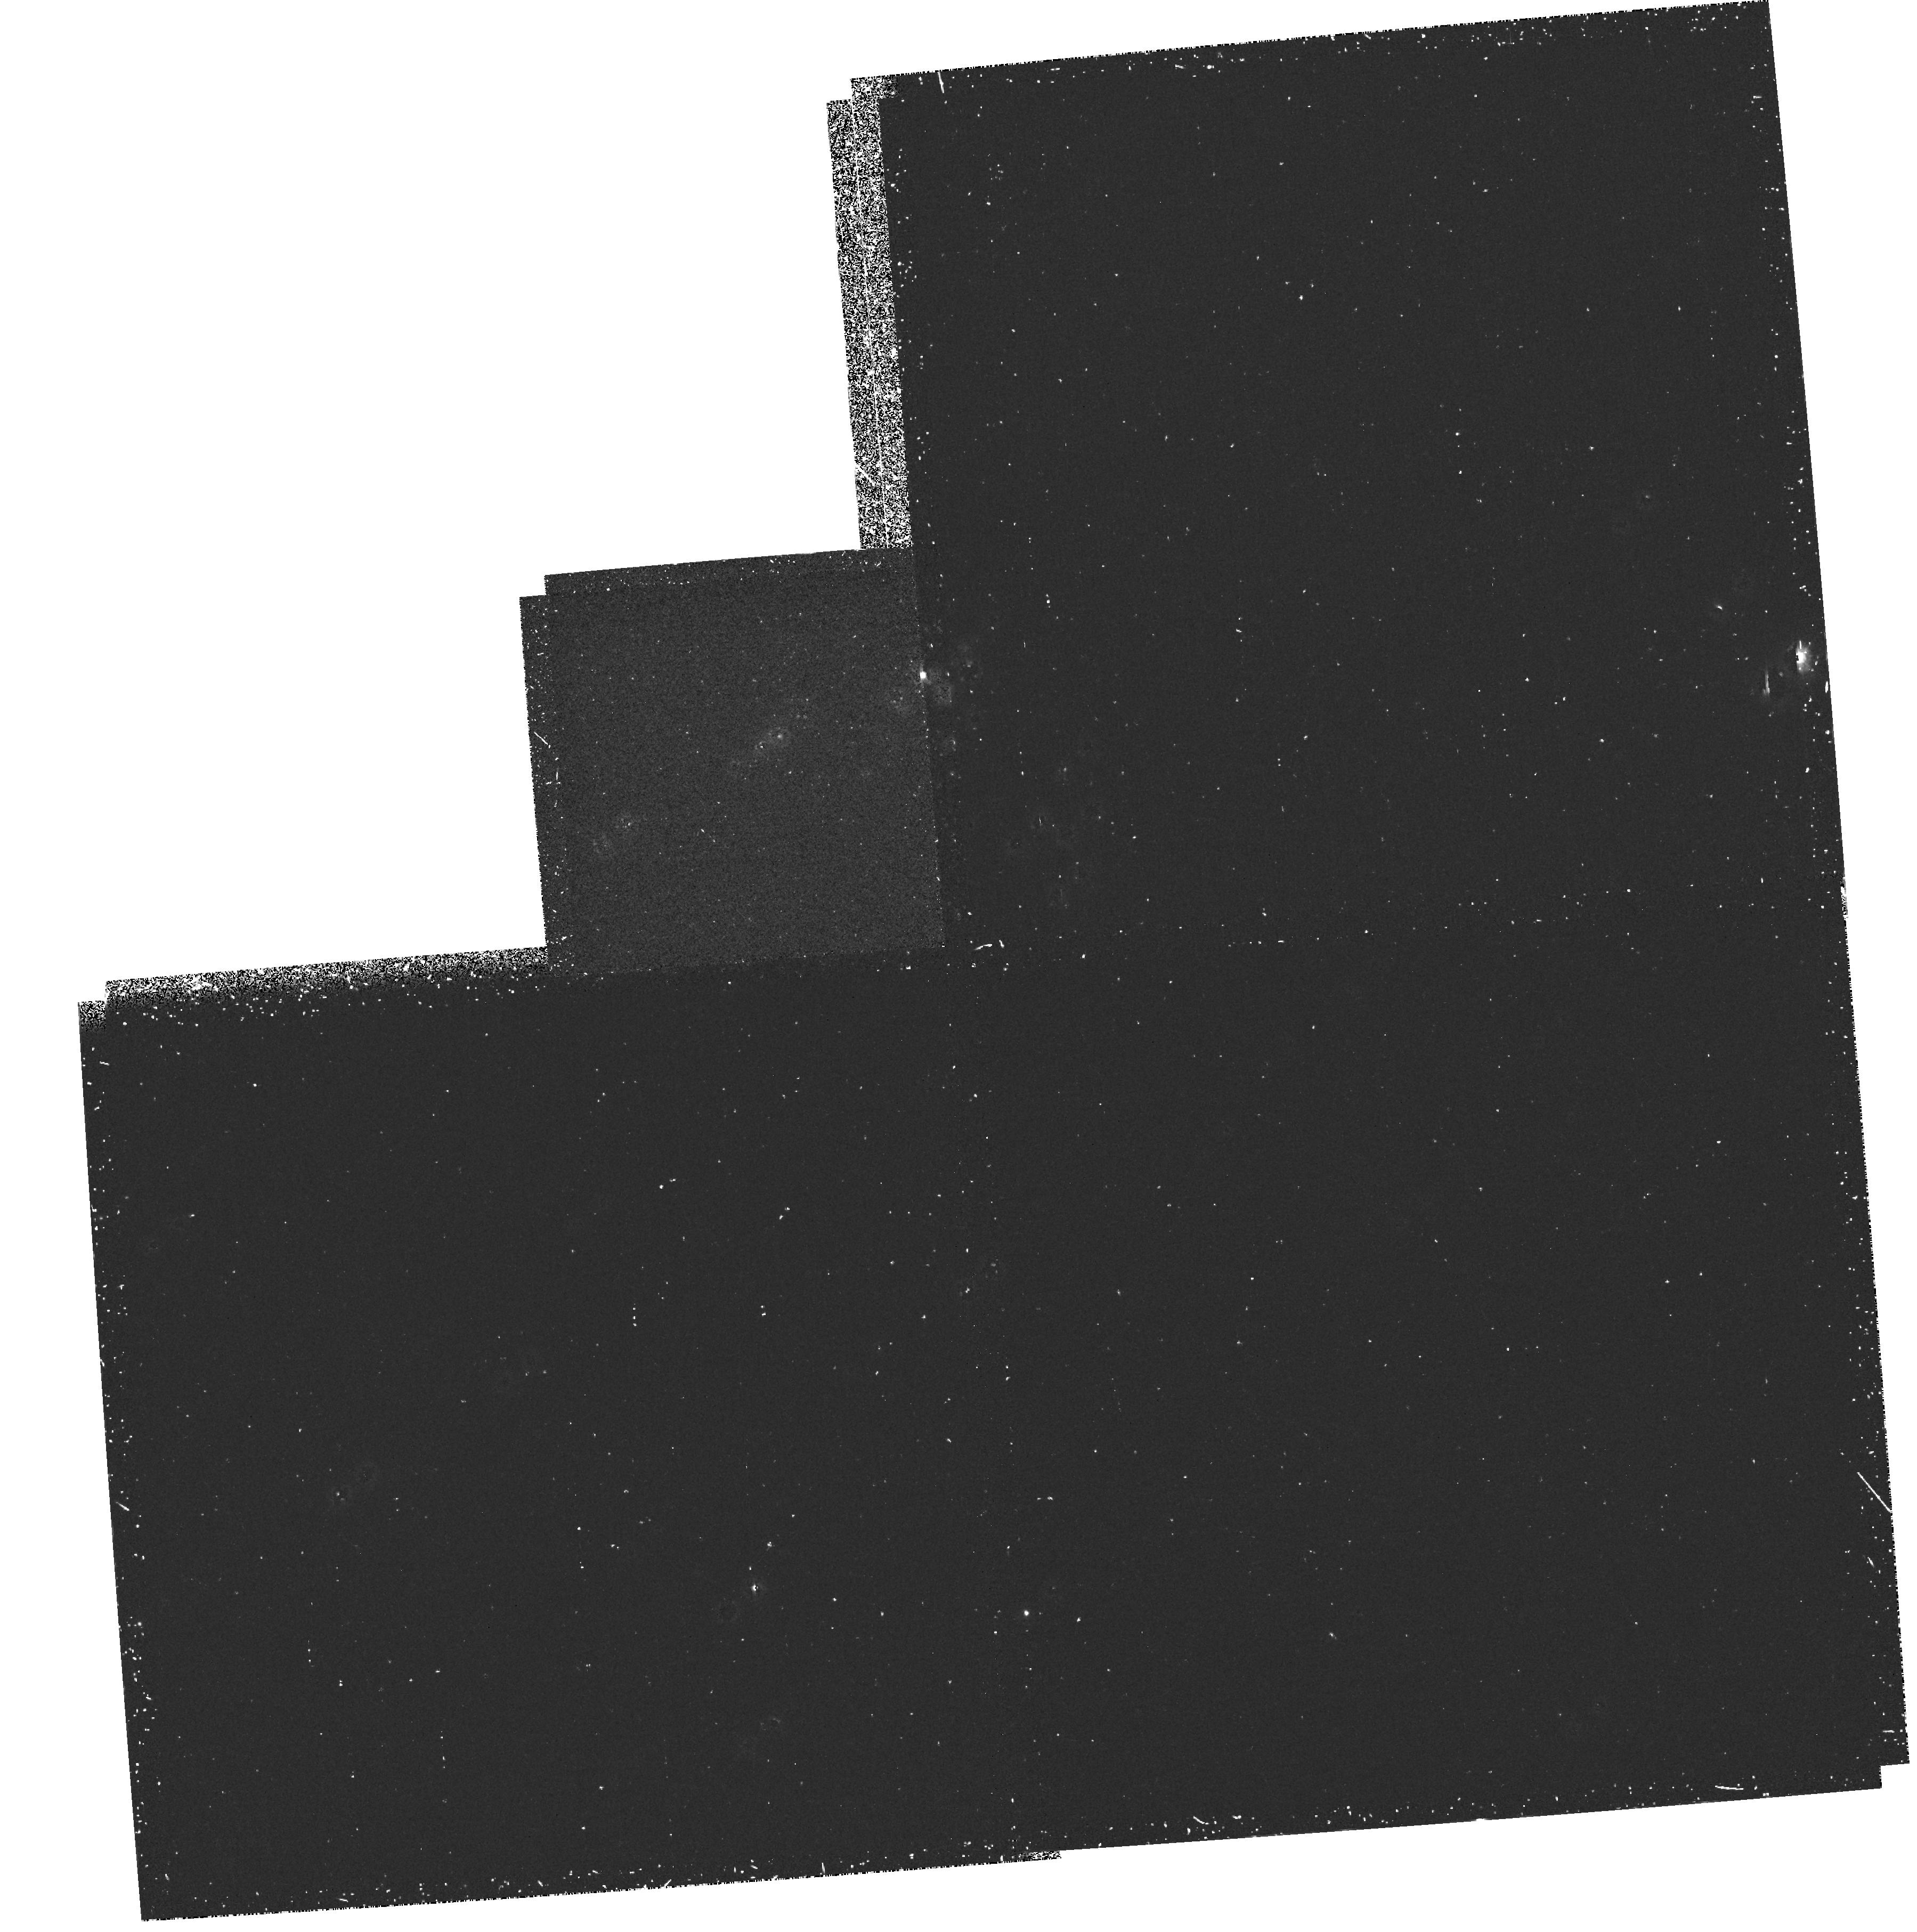
Target: SN1987A. Instrument: WFPC2/PC. Filter: F255W. Exposure: 40 min. Observation ID: hst_5203_01_wfpc2_pc_f255w_u25301

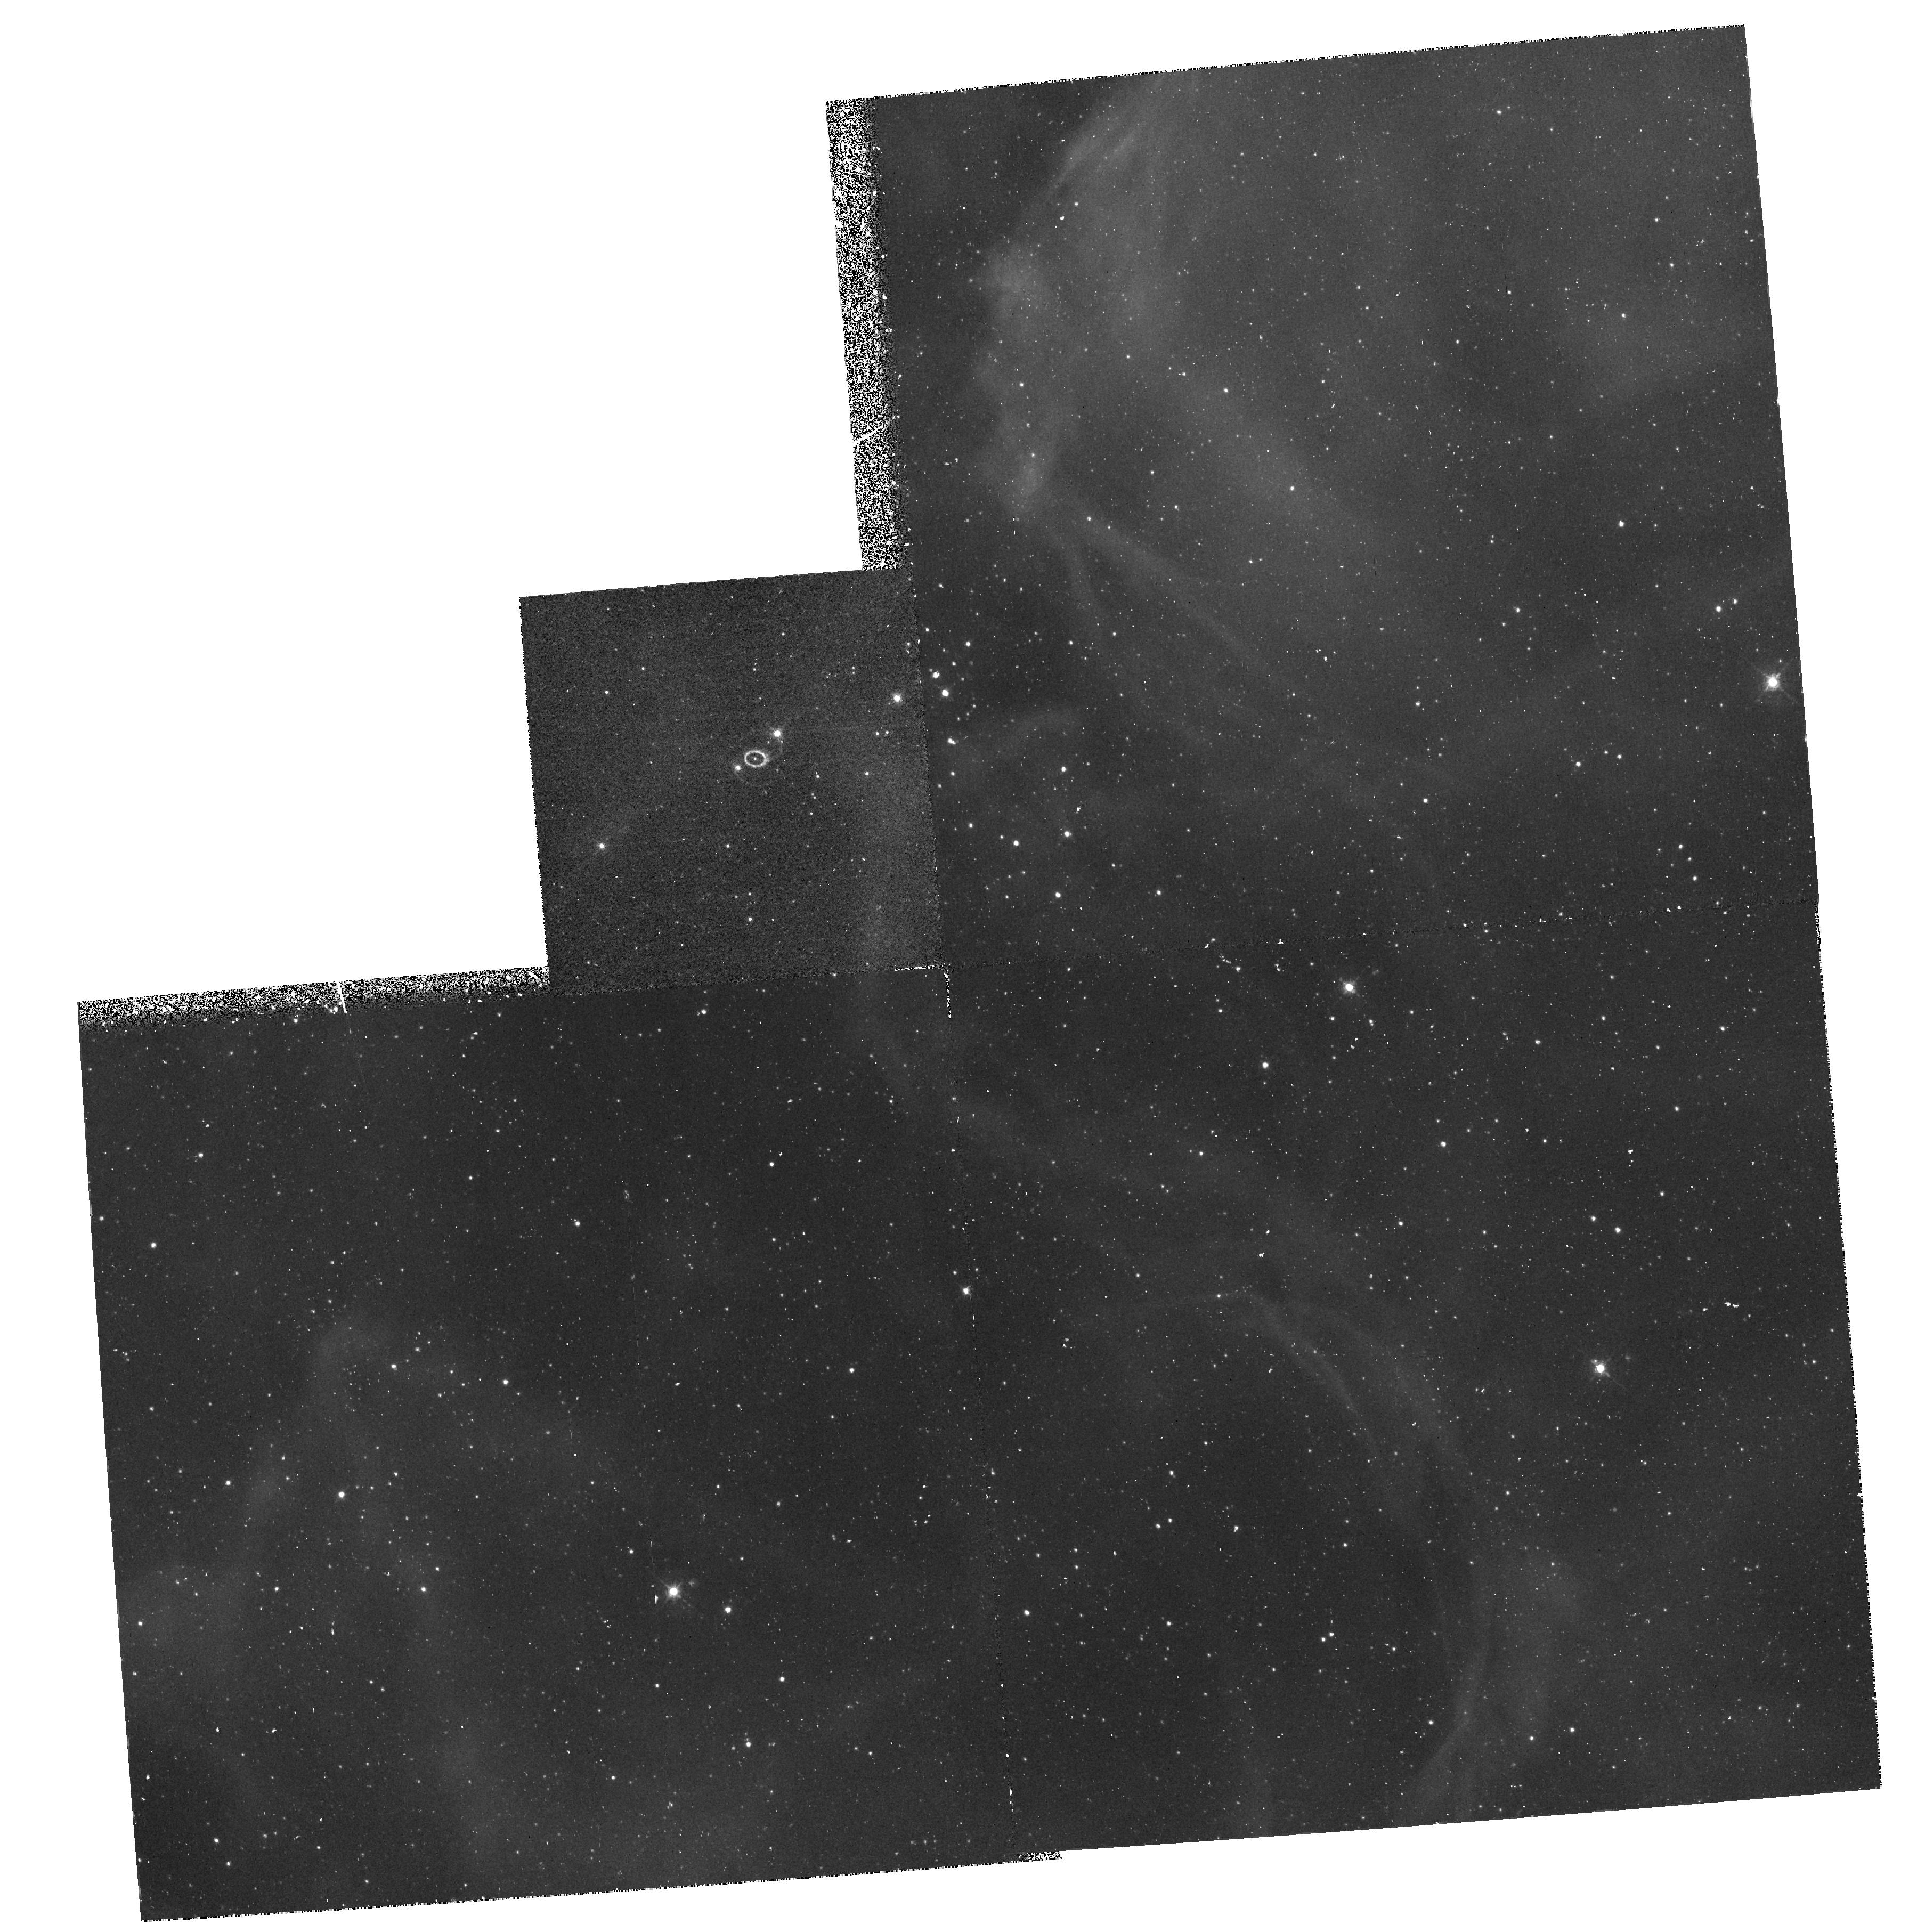
Target: SN1987A. Instrument: WFPC2/PC. Filter: F502N. Exposure: 40 min. Observation ID: hst_5203_01_wfpc2_pc_f502n_u25301

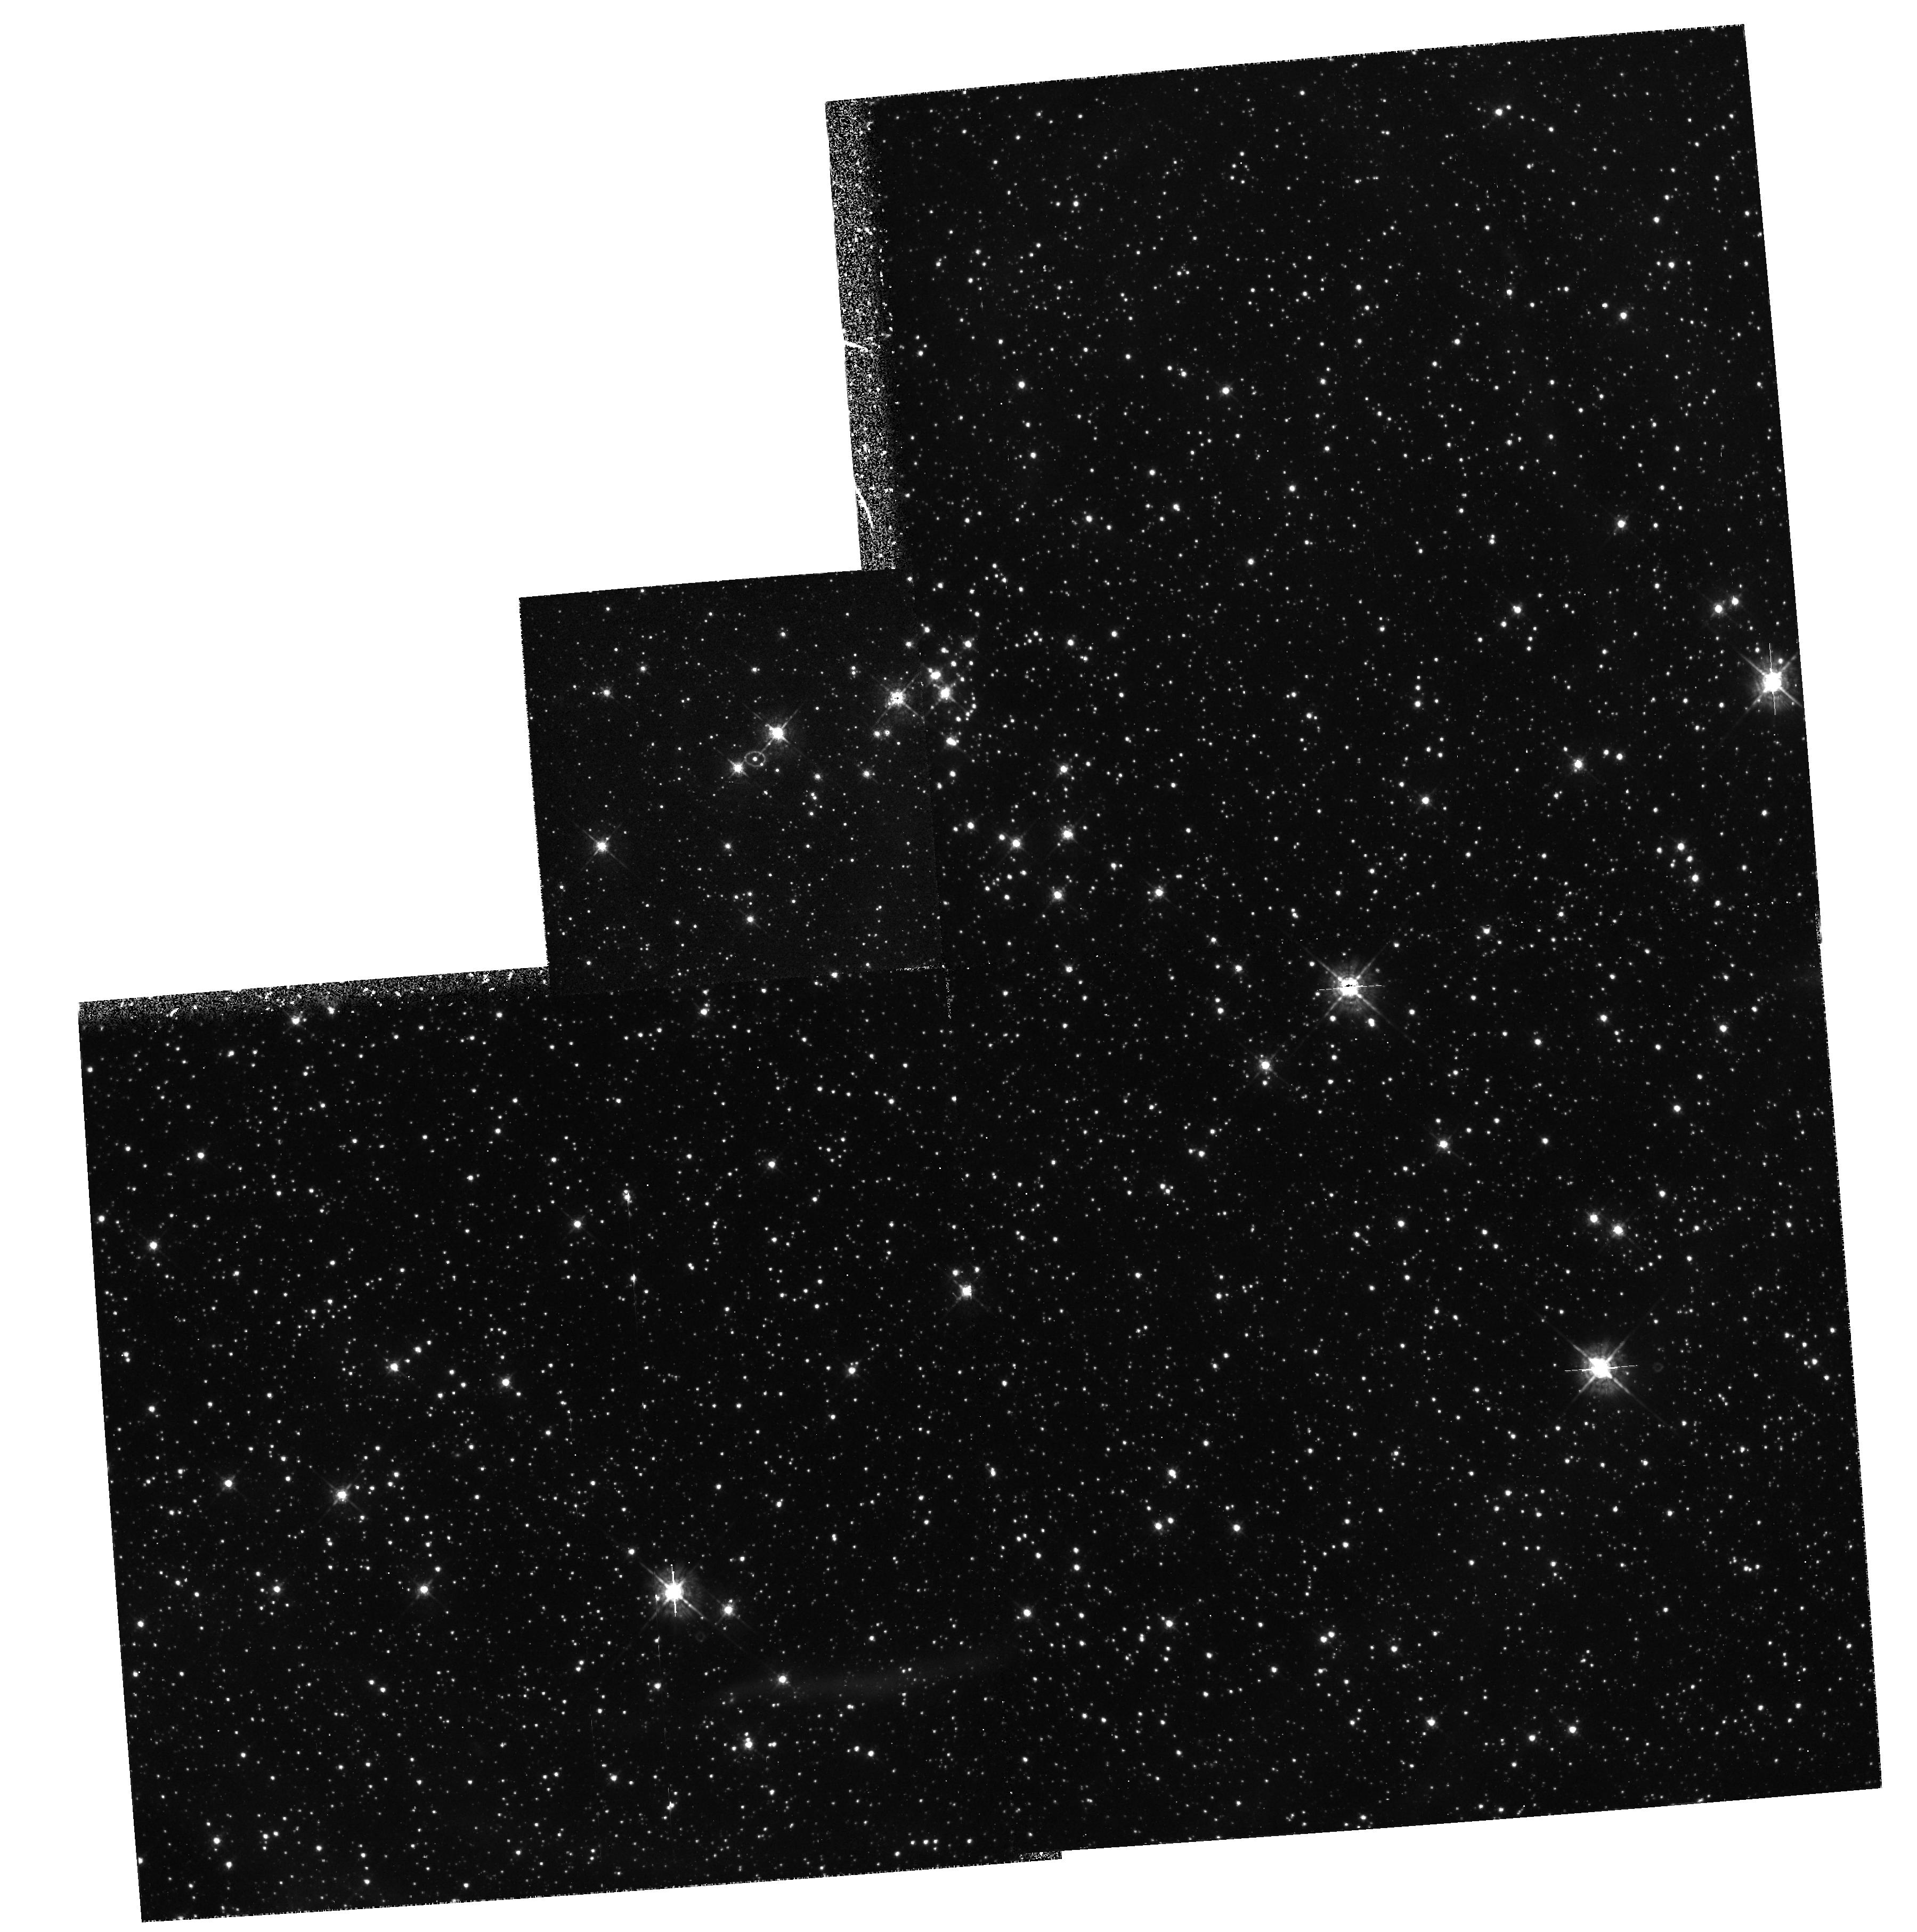
Target: SN1987A. Instrument: WFPC2/PC. Filter: F547M. Exposure: 40 min. Observation ID: hst_5203_01_wfpc2_pc_f547m_u25301

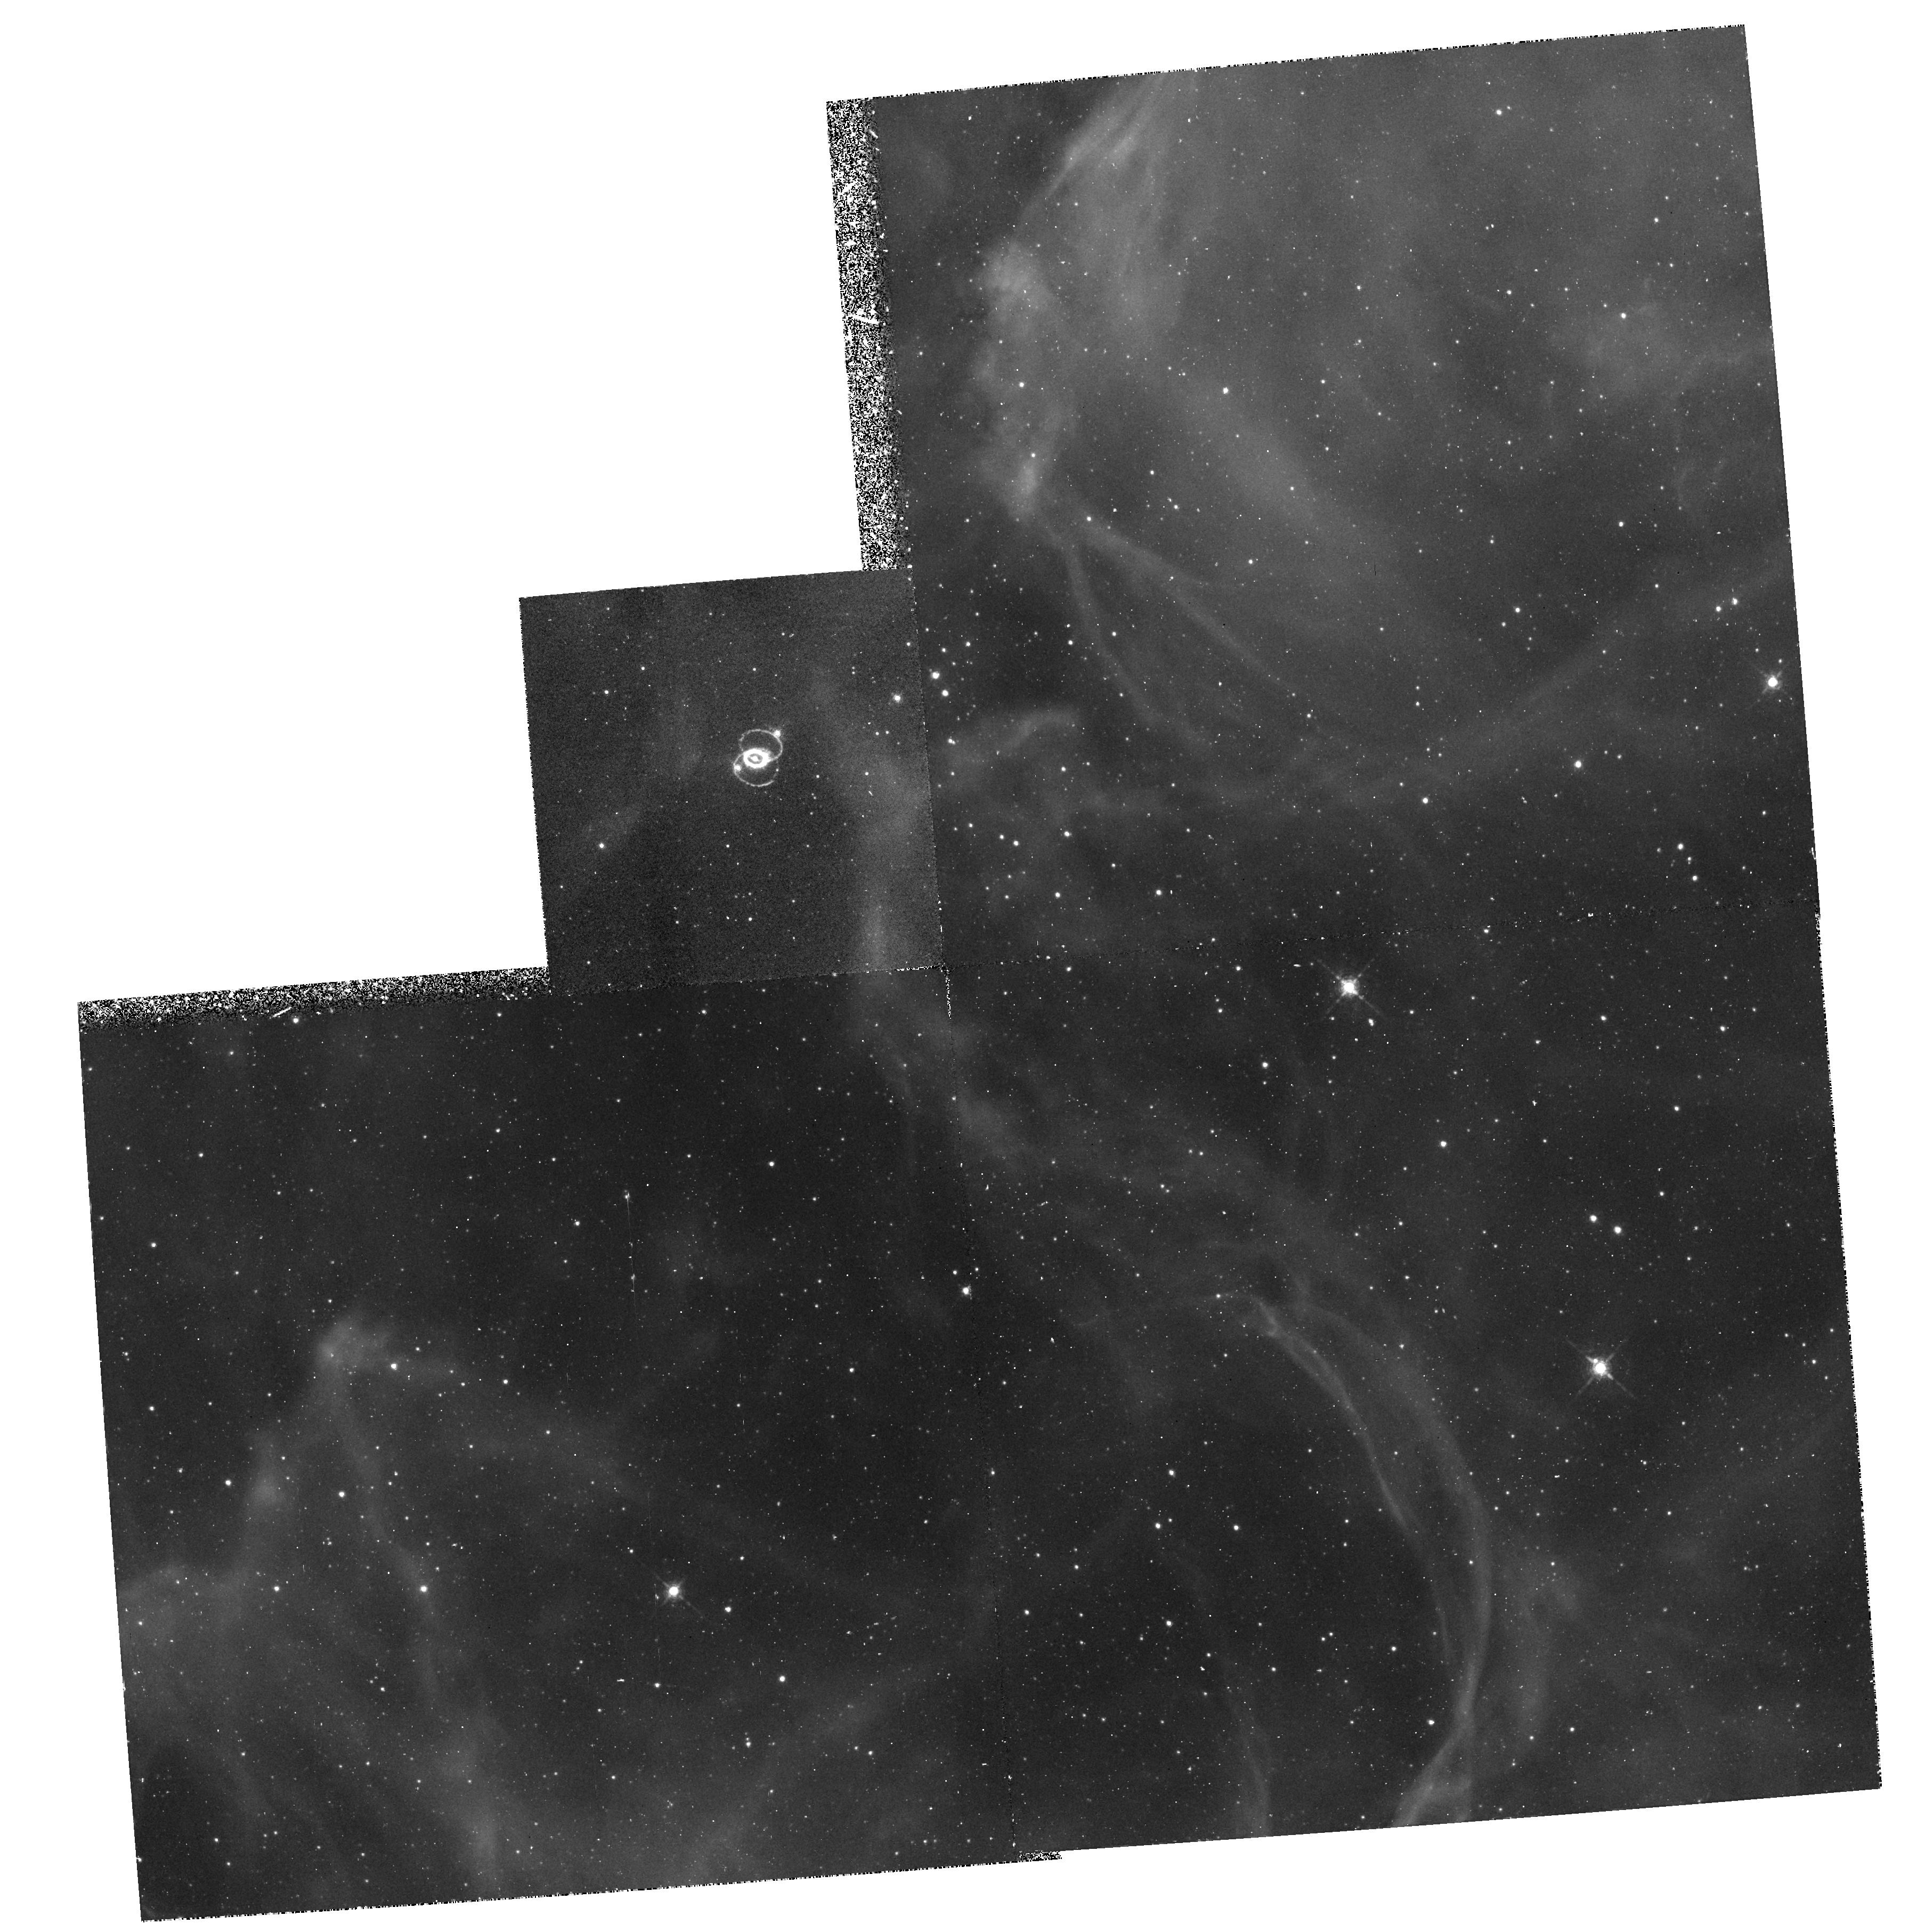
Target: SN1987A. Instrument: WFPC2/PC. Filter: F656N. Exposure: 40 min. Observation ID: hst_5203_01_wfpc2_pc_f656n_u25301

SUPERNOVA 1987A (PI: Trauger, John)

We observe the remnant from the SN1987A in the optical continuum, and [OIII] in order to attempt a detection of the neutron star. The [OIII] will also show the evolution of the ring nebula. We observe the envelope in the near ultraviolet and at H alpha in order to get the first detailed look at its morphology (with 7 PC pixels across the shell, and sub-pixel resolution) Asymmetries in the shell would give information about the geometry of the explosion, which may be related to the ring, which was produced by asymmetries in the winds from the precursor. On a finer scale, the observations will allow us to measure or constrain any inhomogeneities in the expanding shell, which might be caused by instabilities in the flow. The observations will enable the opacities of the metal and hydrogen gas components to be compared and their mixing from the explosion to be examined.